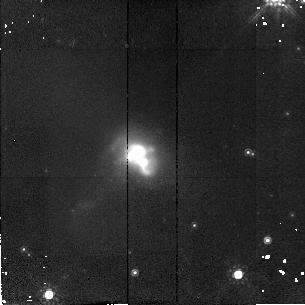
Target: IR19297-0406
Instrument: NICMOS/NIC2
Filter: F160W
Exposure: 11 min
Observation ID: n4gv31010

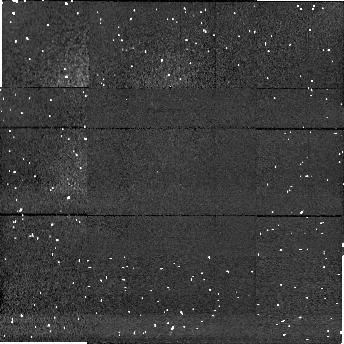
Target: field at RA 81.374°, Dec -23.535°
Instrument: NICMOS/NIC1
Filter: F160W
Exposure: 9 min
Observation ID: n4gv10020

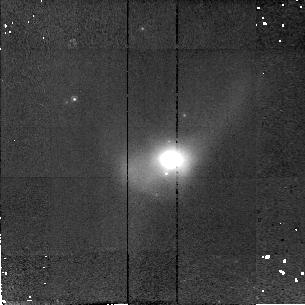
Target: IR20087-0308
Instrument: NICMOS/NIC2
Filter: F160W
Exposure: 11 min
Observation ID: n4gv33010

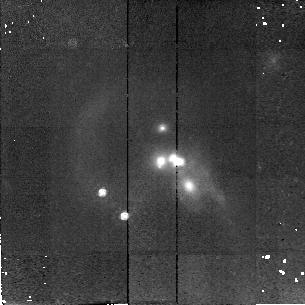
Target: QDOTULIR1858+6527
Instrument: NICMOS/NIC2
Filter: F160W
Exposure: 11 min
Observation ID: n4gv29010

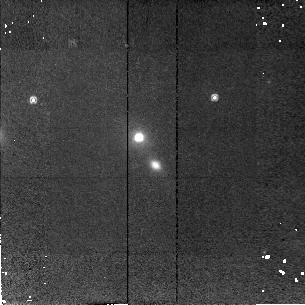
Target: QDOTULIR065610+190226
Instrument: NICMOS/NIC2
Filter: F160W
Exposure: 11 min
Observation ID: n4gv15010

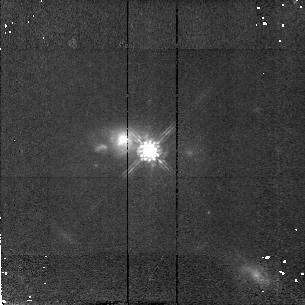
Target: QDOTULIR200342-154747
Instrument: NICMOS/NIC2
Filter: F160W
Exposure: 11 min
Observation ID: n4gv32010

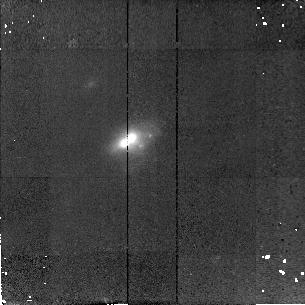
Target: IR11095-0238
Instrument: NICMOS/NIC2
Filter: F160W
Exposure: 11 min
Observation ID: n4gv19010

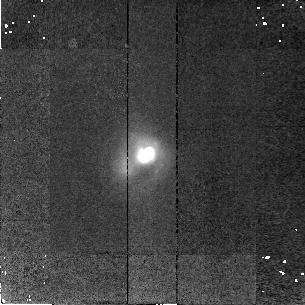
Target: IR23230-6926
Instrument: NICMOS/NIC2
Filter: F160W
Exposure: 11 min
Observation ID: n4gv49010

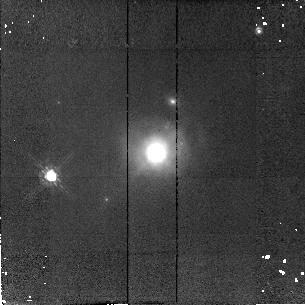
Target: IR14378-3651
Instrument: NICMOS/NIC2
Filter: F160W
Exposure: 11 min
Observation ID: n4gv24010

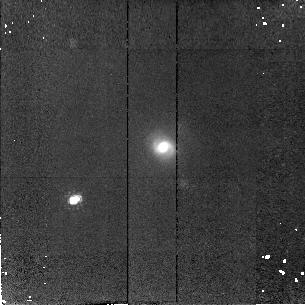
Target: QDOTULIR201736-475639
Instrument: NICMOS/NIC2
Filter: F160W
Exposure: 11 min
Observation ID: n4gv36010

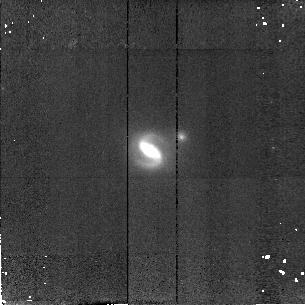
Target: QDOTULIR044123+260833
Instrument: NICMOS/NIC2
Filter: F160W
Exposure: 11 min
Observation ID: n4gv08010

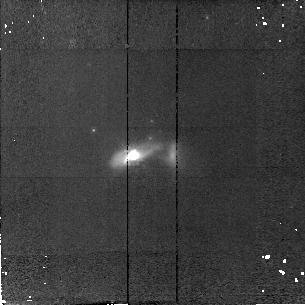
Target: QDOTULIR161558-040230
Instrument: NICMOS/NIC2
Filter: F160W
Exposure: 11 min
Observation ID: n4gv26010

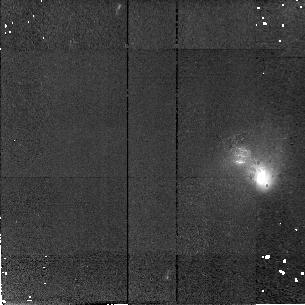
Target: QDOTULIR203126-191931
Instrument: NICMOS/NIC2
Filter: F160W
Exposure: 11 min
Observation ID: n4gv38010

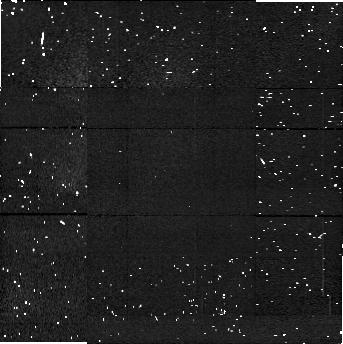
Target: field at RA 335.861°, Dec -27.007°
Instrument: NICMOS/NIC1
Filter: F160W
Exposure: 9 min
Observation ID: n4gv44020

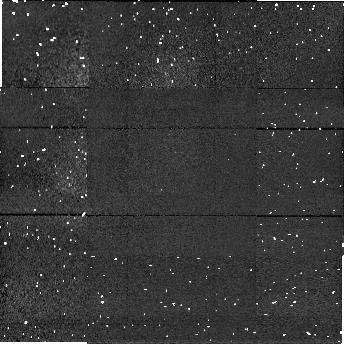
Target: field at RA 115.355°, Dec 32.141°
Instrument: NICMOS/NIC1
Filter: F160W
Exposure: 9 min
Observation ID: n4gv16020

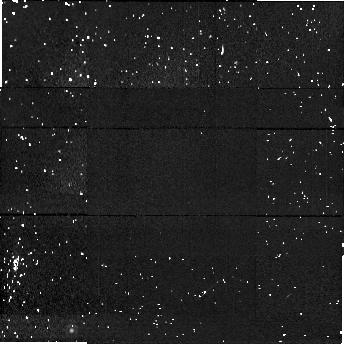
Target: field at RA 204.230°, Dec 63.790°
Instrument: NICMOS/NIC1
Filter: F160W
Exposure: 9 min
Observation ID: n4gv21020

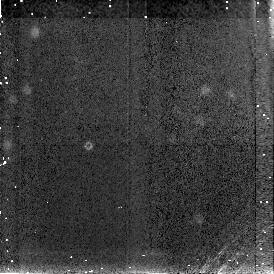
Target: field at RA 58.582°, Dec -64.416°
Instrument: NICMOS/NIC3
Filter: F160W
Exposure: 9 min
Observation ID: n4gv06030

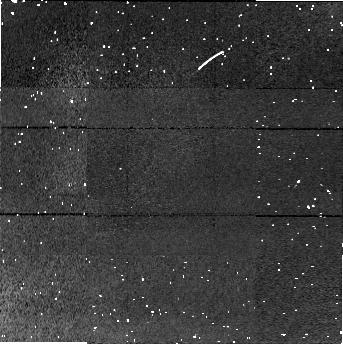
Target: field at RA 251.760°, Dec 45.809°
Instrument: NICMOS/NIC1
Filter: F160W
Exposure: 9 min
Observation ID: n4gv27020

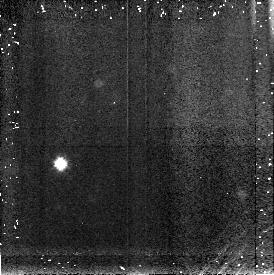
Target: field at RA 164.693°, Dec 38.487°
Instrument: NICMOS/NIC3
Filter: F160W
Exposure: 9 min
Observation ID: n4gv18030

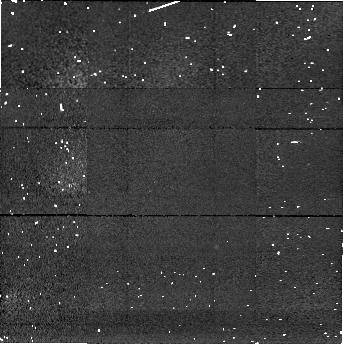
Target: field at RA 95.261°, Dec -63.299°
Instrument: NICMOS/NIC1
Filter: F160W
Exposure: 9 min
Observation ID: n4gv12020

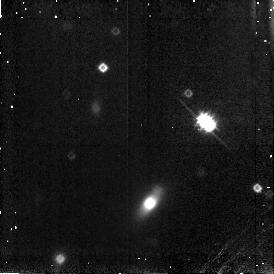
Target: field at RA 348.973°, Dec -59.072°
Instrument: NICMOS/NIC3
Filter: F160W
Exposure: 9 min
Observation ID: n4gv46030

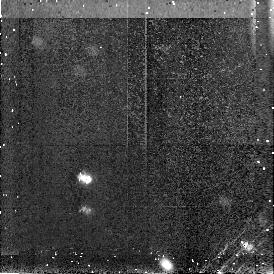
Target: field at RA 39.535°, Dec -47.656°
Instrument: NICMOS/NIC3
Filter: F160W
Exposure: 9 min
Observation ID: n4gv05030

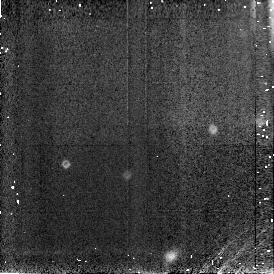
Target: field at RA 207.205°, Dec 58.327°
Instrument: NICMOS/NIC3
Filter: F160W
Exposure: 9 min
Observation ID: n4gv22030

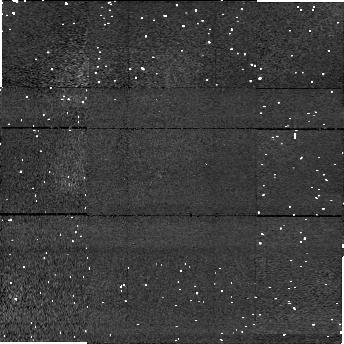
Target: field at RA 97.563°, Dec 35.138°
Instrument: NICMOS/NIC1
Filter: F160W
Exposure: 9 min
Observation ID: n4gv13020

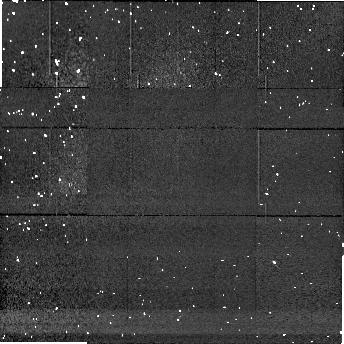
Target: field at RA 303.360°, Dec -41.792°
Instrument: NICMOS/NIC1
Filter: F160W
Exposure: 9 min
Observation ID: n4gv34020

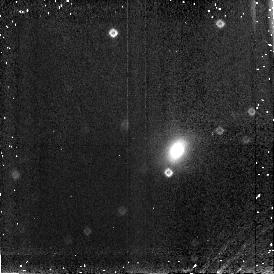
Target: field at RA 311.064°, Dec -16.691°
Instrument: NICMOS/NIC3
Filter: F160W
Exposure: 9 min
Observation ID: n4gv39030

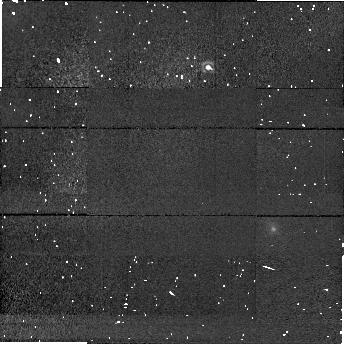
Target: field at RA 99.152°, Dec -62.352°
Instrument: NICMOS/NIC1
Filter: F160W
Exposure: 9 min
Observation ID: n4gv14020

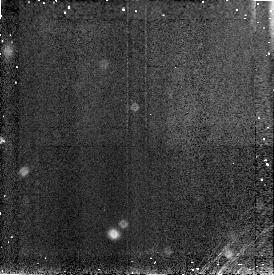
Target: field at RA 253.870°, Dec 52.947°
Instrument: NICMOS/NIC3
Filter: F160W
Exposure: 9 min
Observation ID: n4gv28030

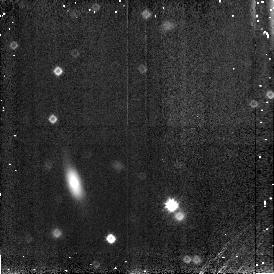
Target: field at RA 303.498°, Dec -29.904°
Instrument: NICMOS/NIC3
Filter: F160W
Exposure: 9 min
Observation ID: n4gv35030

A NIR Snapshot Survey of Ultraluminous IR Galaxies (PI: Borne, Kirk D.)

We propose to obtain NICMOS snapshot images for a sample of 50 ultraluminous IR galaxies at H (F160W). These will be matched with our equivalent-resolution WFPC2 Cycle 6 I-band (F814W) observations to produce multi-color images of these remarkable starbursting systems over a wide wavelength baseline and to probe through a significant fraction of the dust obscuration that plagues the shorter wavelength images. A sub-sample of our 50 galaxies consists of objects for which we are obtaining comprehensive spectral coverage: we are already acquiring photometry in the wavelength range 4-200 microns with the Infrared Space Observatory (ISO) and we are planning further observations at other wavelengths. The multi-color HST images obtained for our total sample will allow for the first time a detailed spatial decomposition of subarcsecond structures within these morphologically rich galaxies into separate components arising from starlight, dust emission, and/or dust extinction. In particular, we will study the galaxies' cores, map the spatial distribution of starburst activity, and search for nuclear bars, bright active nuclei, large H II complexes, and young star clusters of the type seen in HST observations of similar objects. Nearly all of these galaxies show evidence for a recent tidal interaction, and we will search for evidence of the merger progenitors near the center of each galaxy, a task made significantly easier with NIR imaging.